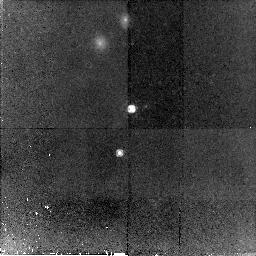
Target: SSA22A-D12. Instrument: NICMOS/NIC2. Filter: F160W. Exposure: 2.2 h. Observation ID: n93690010

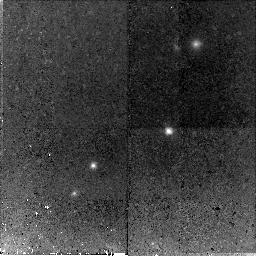
Target: WESTPHAL-MMD106. Instrument: NICMOS/NIC2. Filter: F160W. Exposure: 2.3 h. Observation ID: n93670010

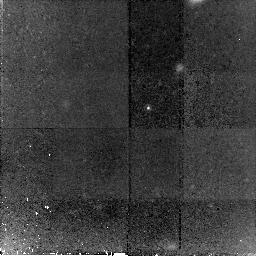
Target: Q0000-C5. Instrument: NICMOS/NIC2. Filter: F160W. Exposure: 2.2 h. Observation ID: n93630010

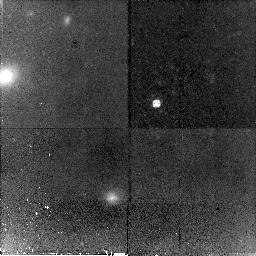
Target: SSA22A-D13. Instrument: NICMOS/NIC2. Filter: F160W. Exposure: 2.2 h. Observation ID: n93650010

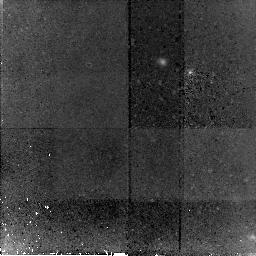
Target: DSF2237B-D1. Instrument: NICMOS/NIC2. Filter: F160W. Exposure: 3 h. Observation ID: n93610010

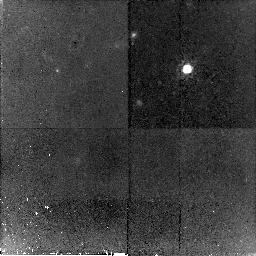
Target: DSF2237B-D15. Instrument: NICMOS/NIC2. Filter: F160W. Exposure: 2.2 h. Observation ID: n93620010

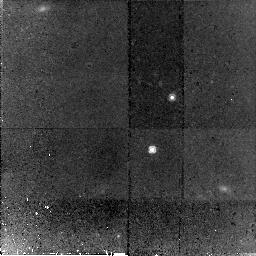
Target: WESTPHAL-DD54. Instrument: NICMOS/NIC2. Filter: F160W. Exposure: 2.3 h. Observation ID: n93680010

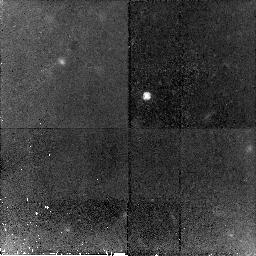
Target: Q1422-W0W. Instrument: NICMOS/NIC2. Filter: F160W. Exposure: 2.2 h. Observation ID: n93640010

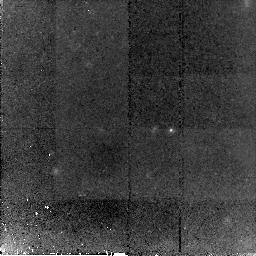
Target: WESTPHAL-MD13. Instrument: NICMOS/NIC2. Filter: F160W. Exposure: 2.3 h. Observation ID: n93660010

The Coevolution of Supermassive Black Holes and Galaxies at z~3 (PI: Peng, Chien Y.)

The existence of strong correlations between the mass of supermassive black holes and galaxy bulge properties implies that there is an intimate connection between their formation and evolution. How do supermassive black holes grow and how did the correlations come about? Is the growth of supermassive black holes coeval with the growth of the bulge, and is a bulge necessary for AGN activity at high z? We propose to use HST NICMOS to image 9 low-luminosity broad-line AGNs at z~3 in the restframe B-band, identified through the Lyman-break technique. This sample is unique because the AGN luminosities are comparable to Seyfert-like nuclei at z~3, and thus are some of the lowest that have been selected optically. Because of the low total luminosity of the sample, the hosts are likely to be Lyman-break galaxies, which are believed to be the progenitor galaxies of the local Hubble sequence. The goal is to directly detect their host galaxies and to separate the AGN, in order to study the host galaxy morphology and luminosity. From measurement of the bulge luminosity and black hole mass (through available spectra), we will study the black hole-bulge coevolution out to z~3. We will also compare the luminosity and morphology of these faint AGN hosts with the more luminous and massive host galaxies found in previous HST studies of quasars.